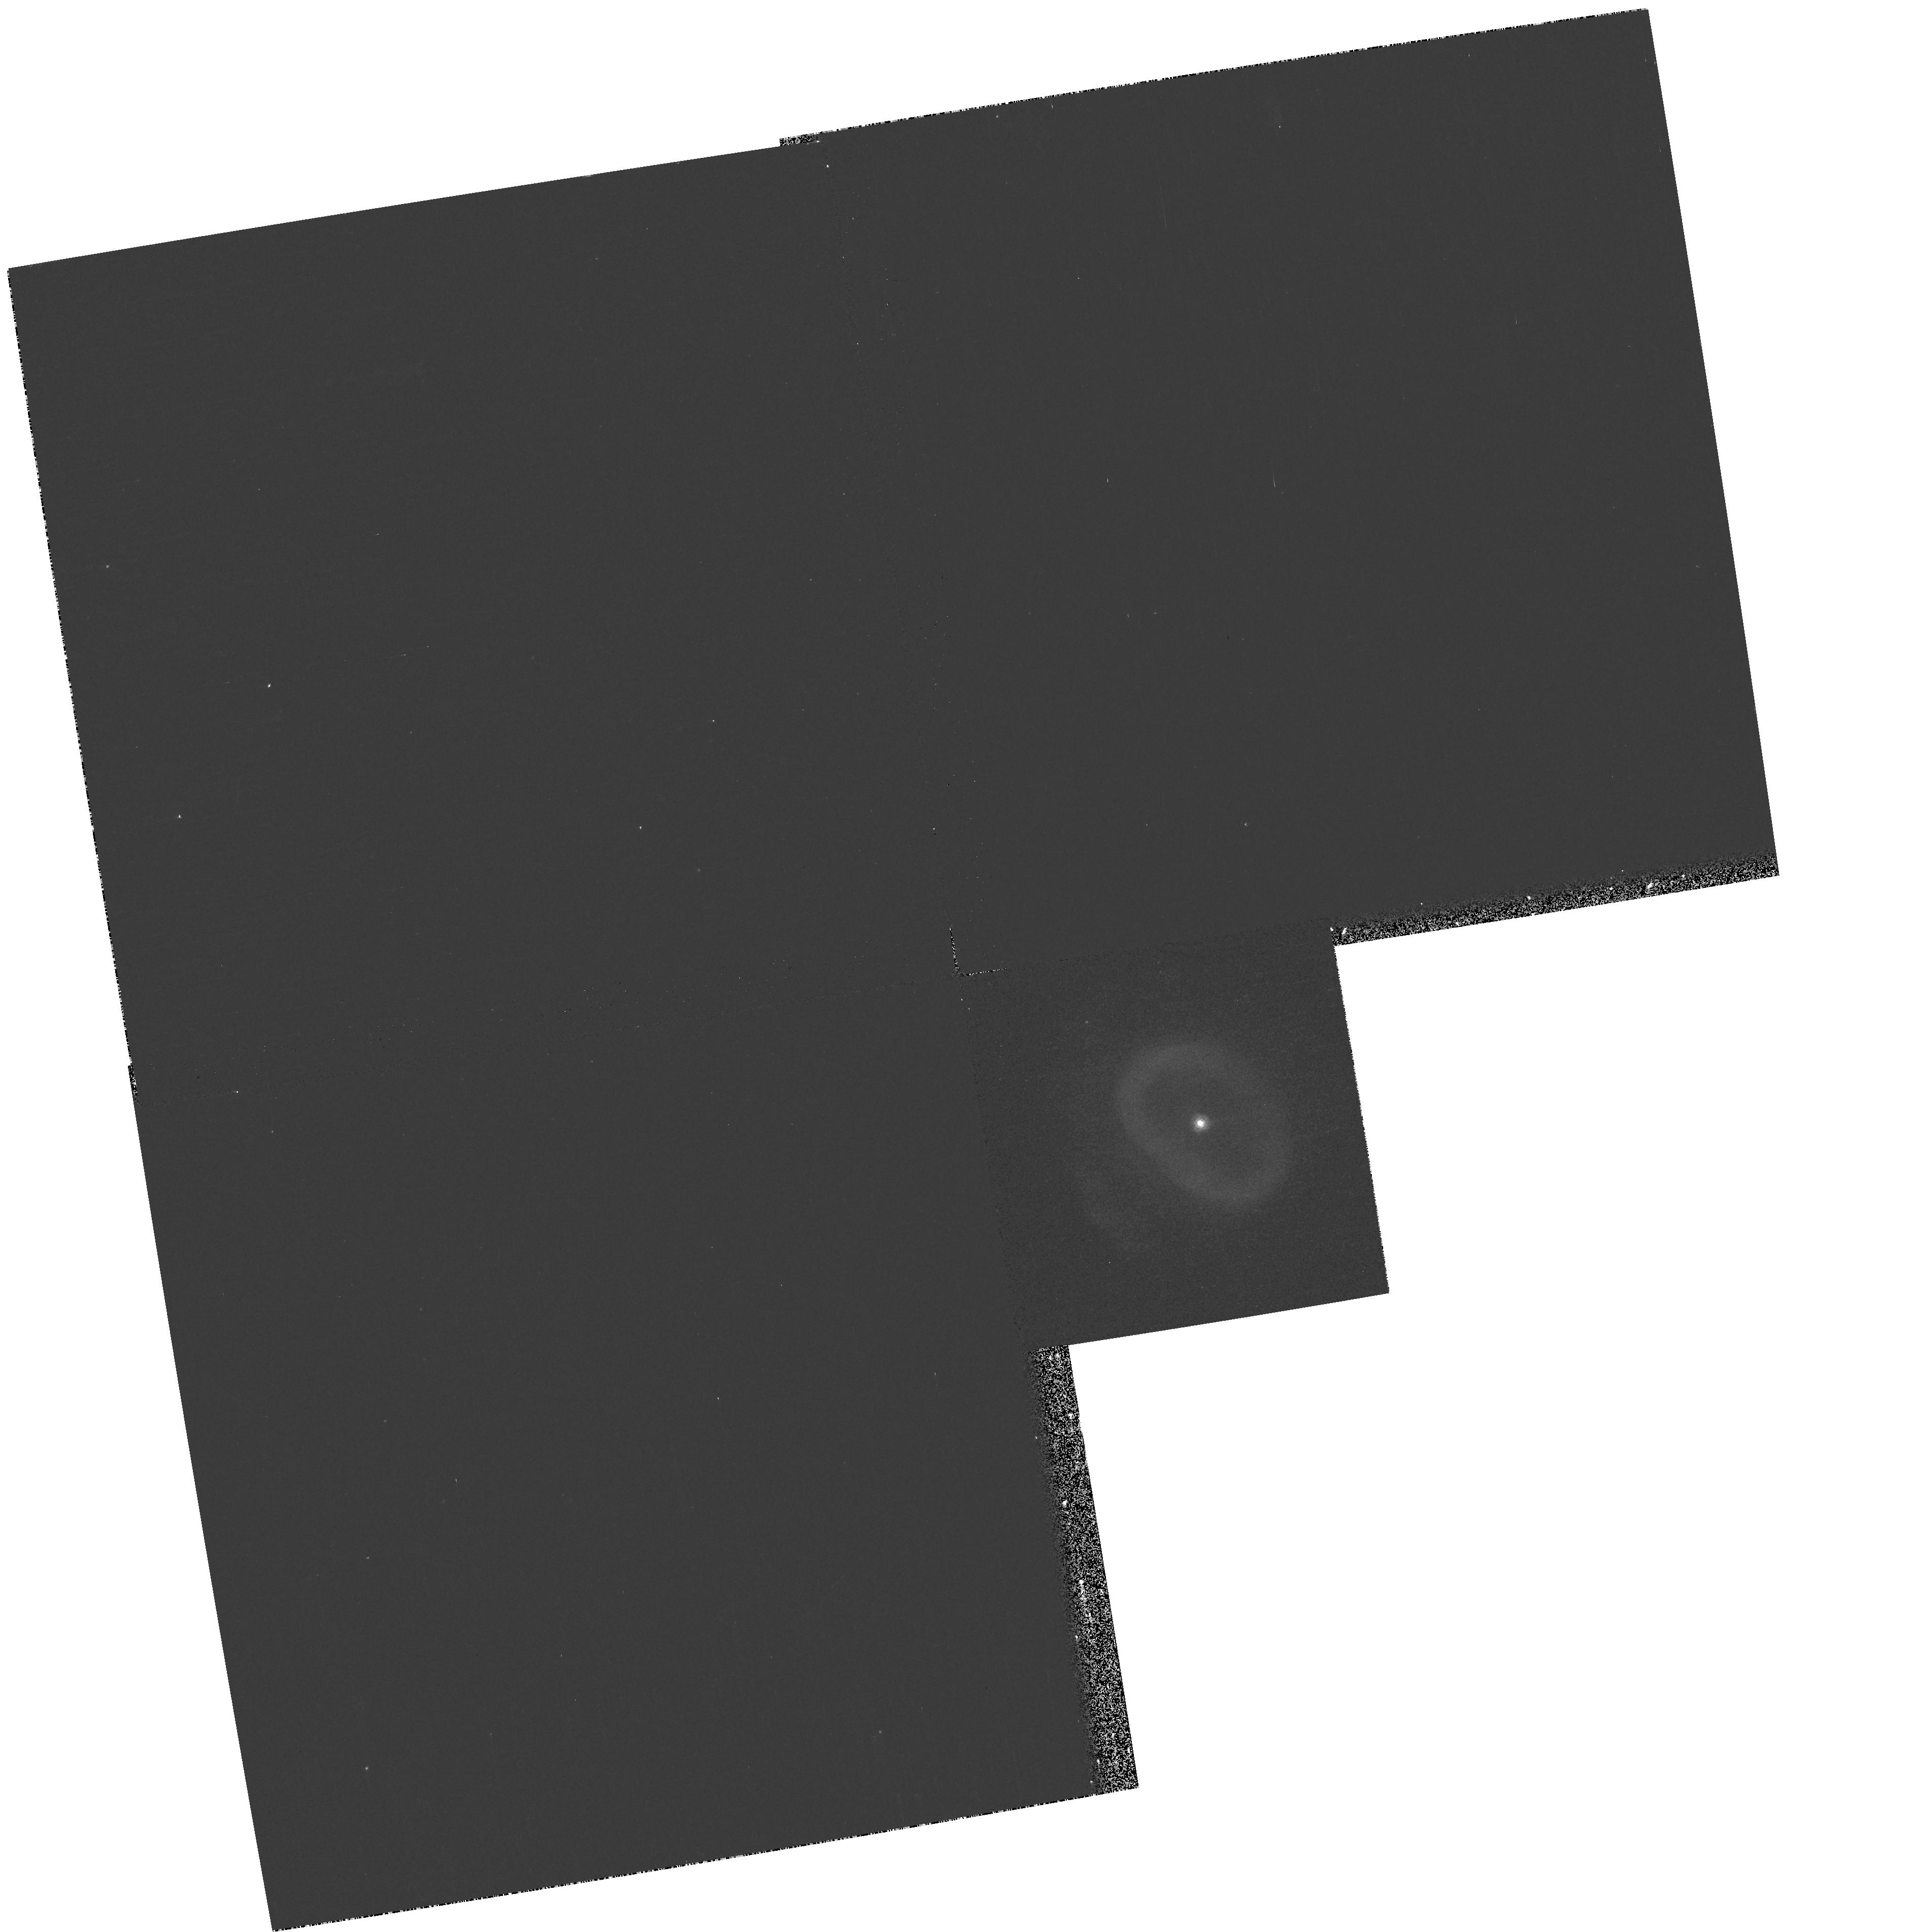
Target: NGC7662
Instrument: WFPC2/PC
Filter: F185W
Exposure: 10 min
Observation ID: hst_9740_09_wfpc2_pc_f185w_u8s109

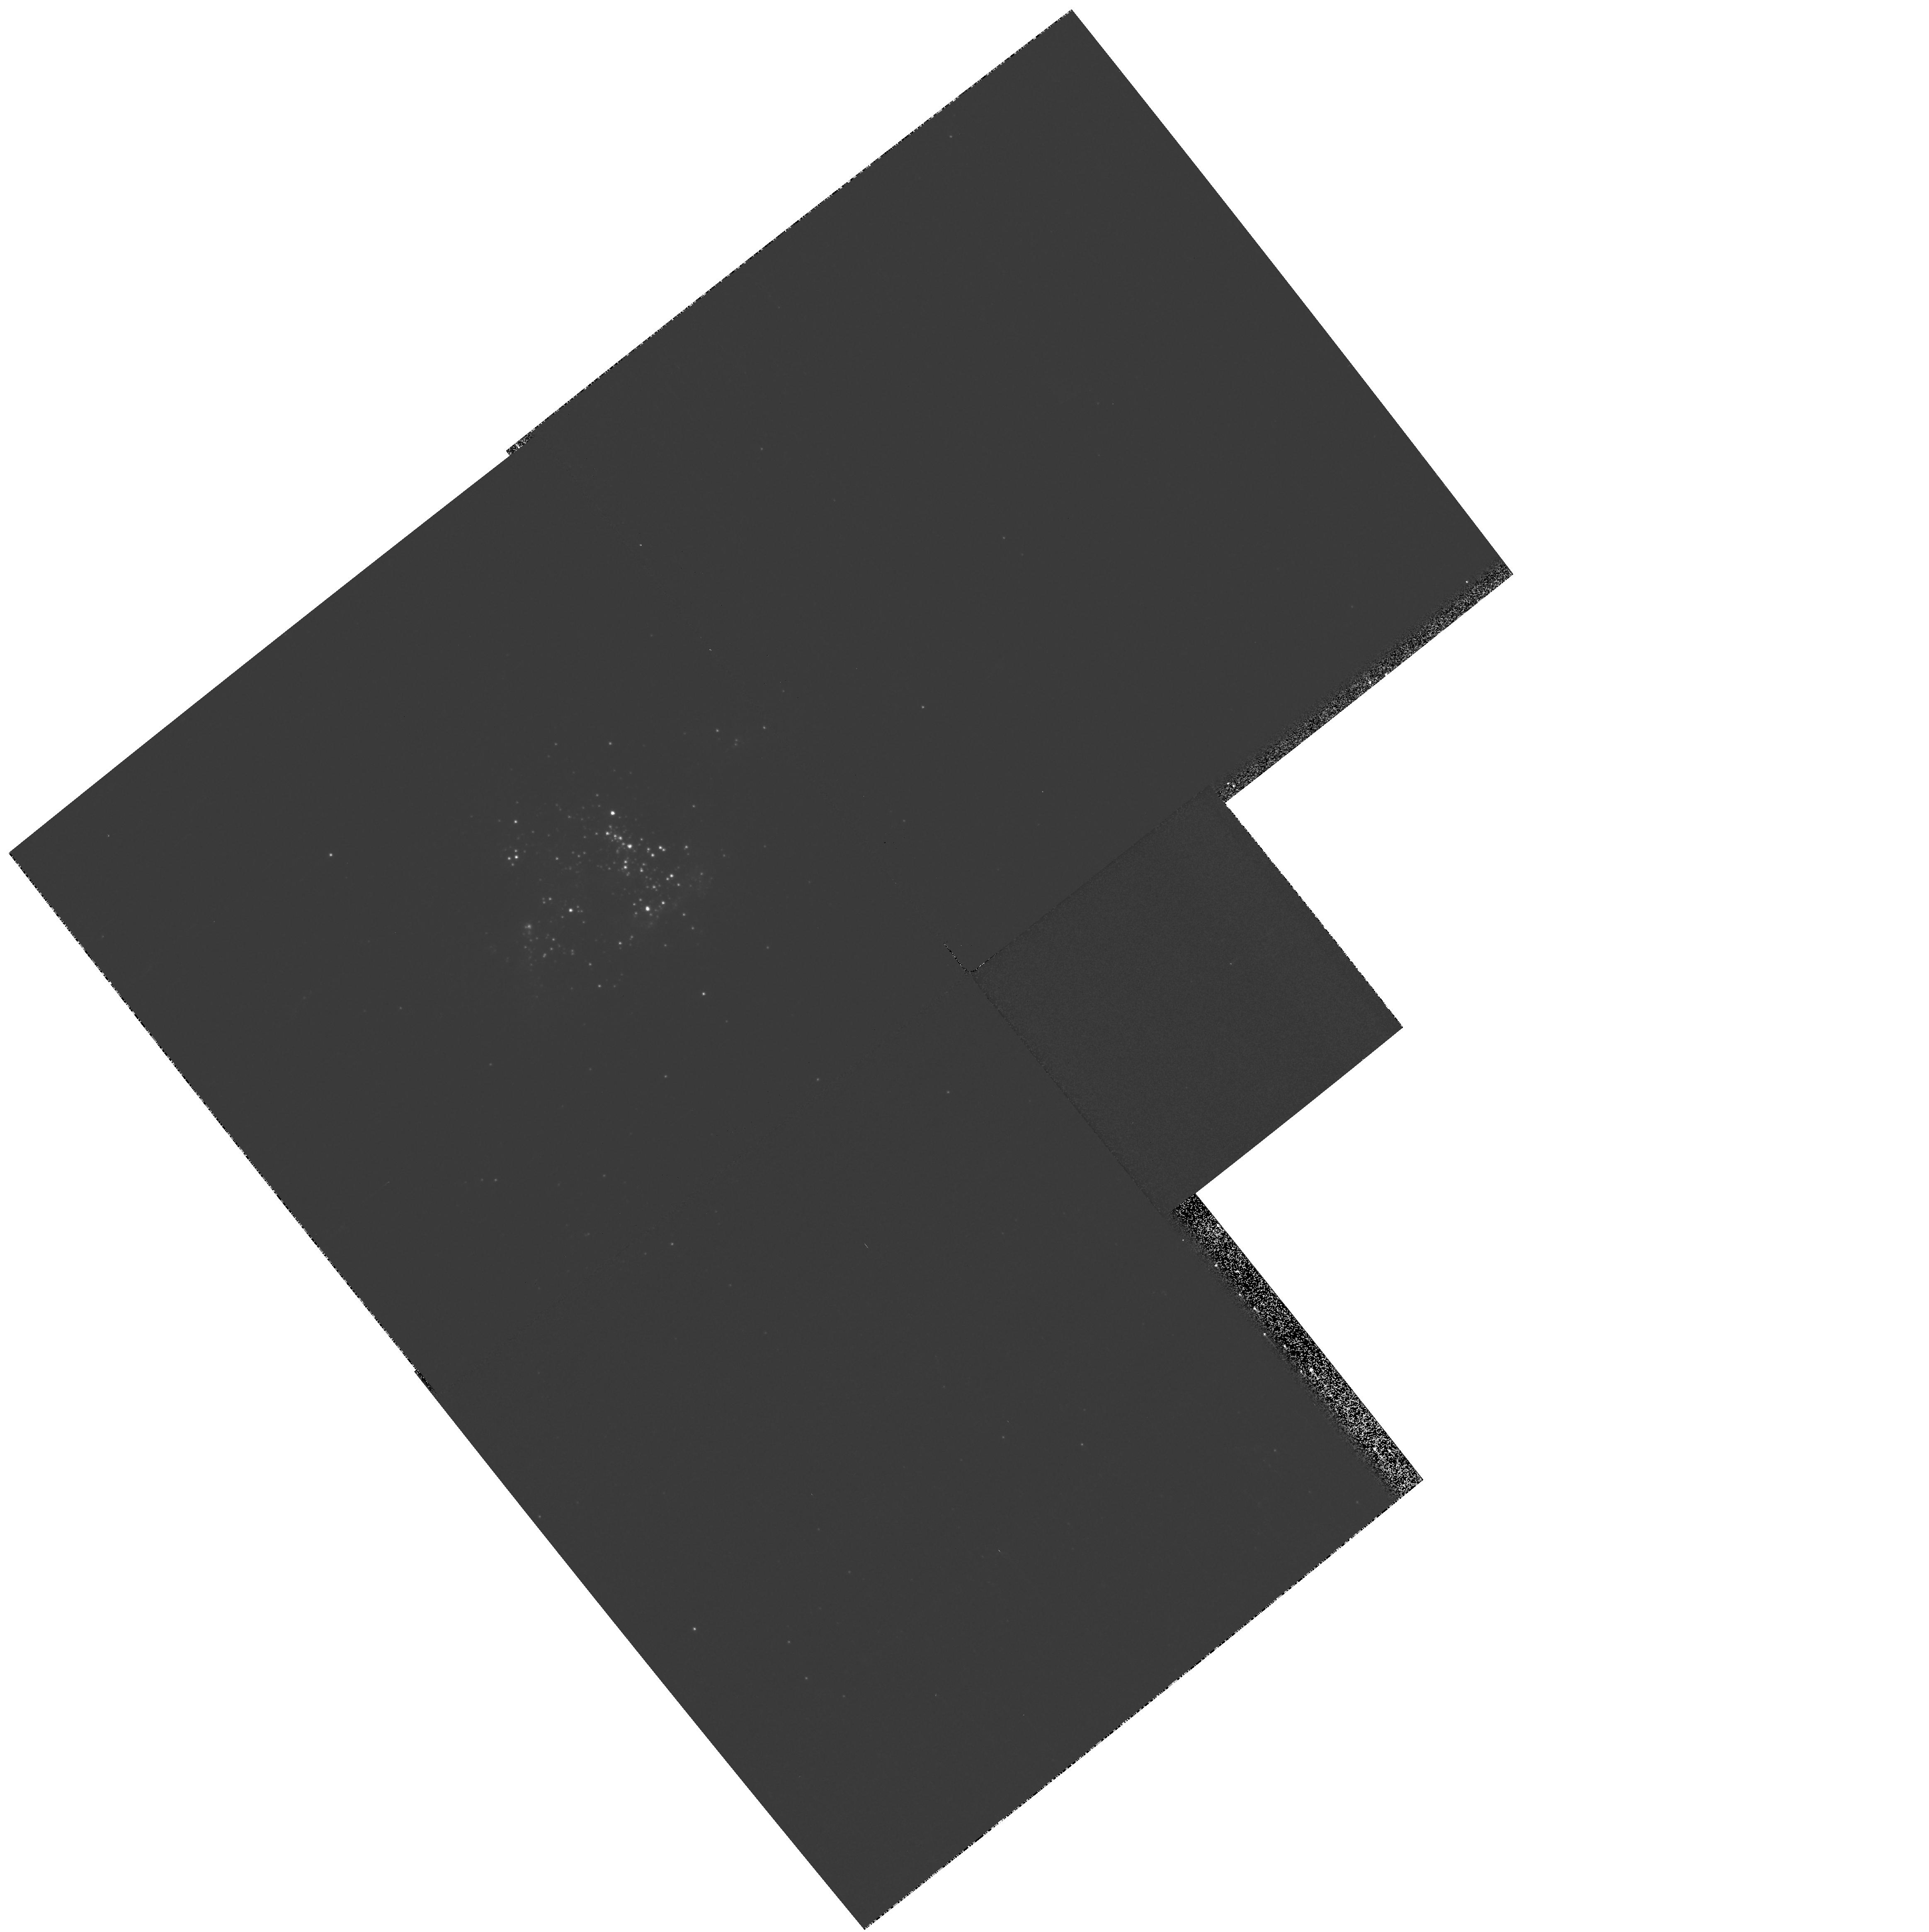
Target: NGC604
Instrument: WFPC2/PC
Filter: F300W
Exposure: 2 min
Observation ID: hst_9740_11_wfpc2_pc_f300w_u8s111

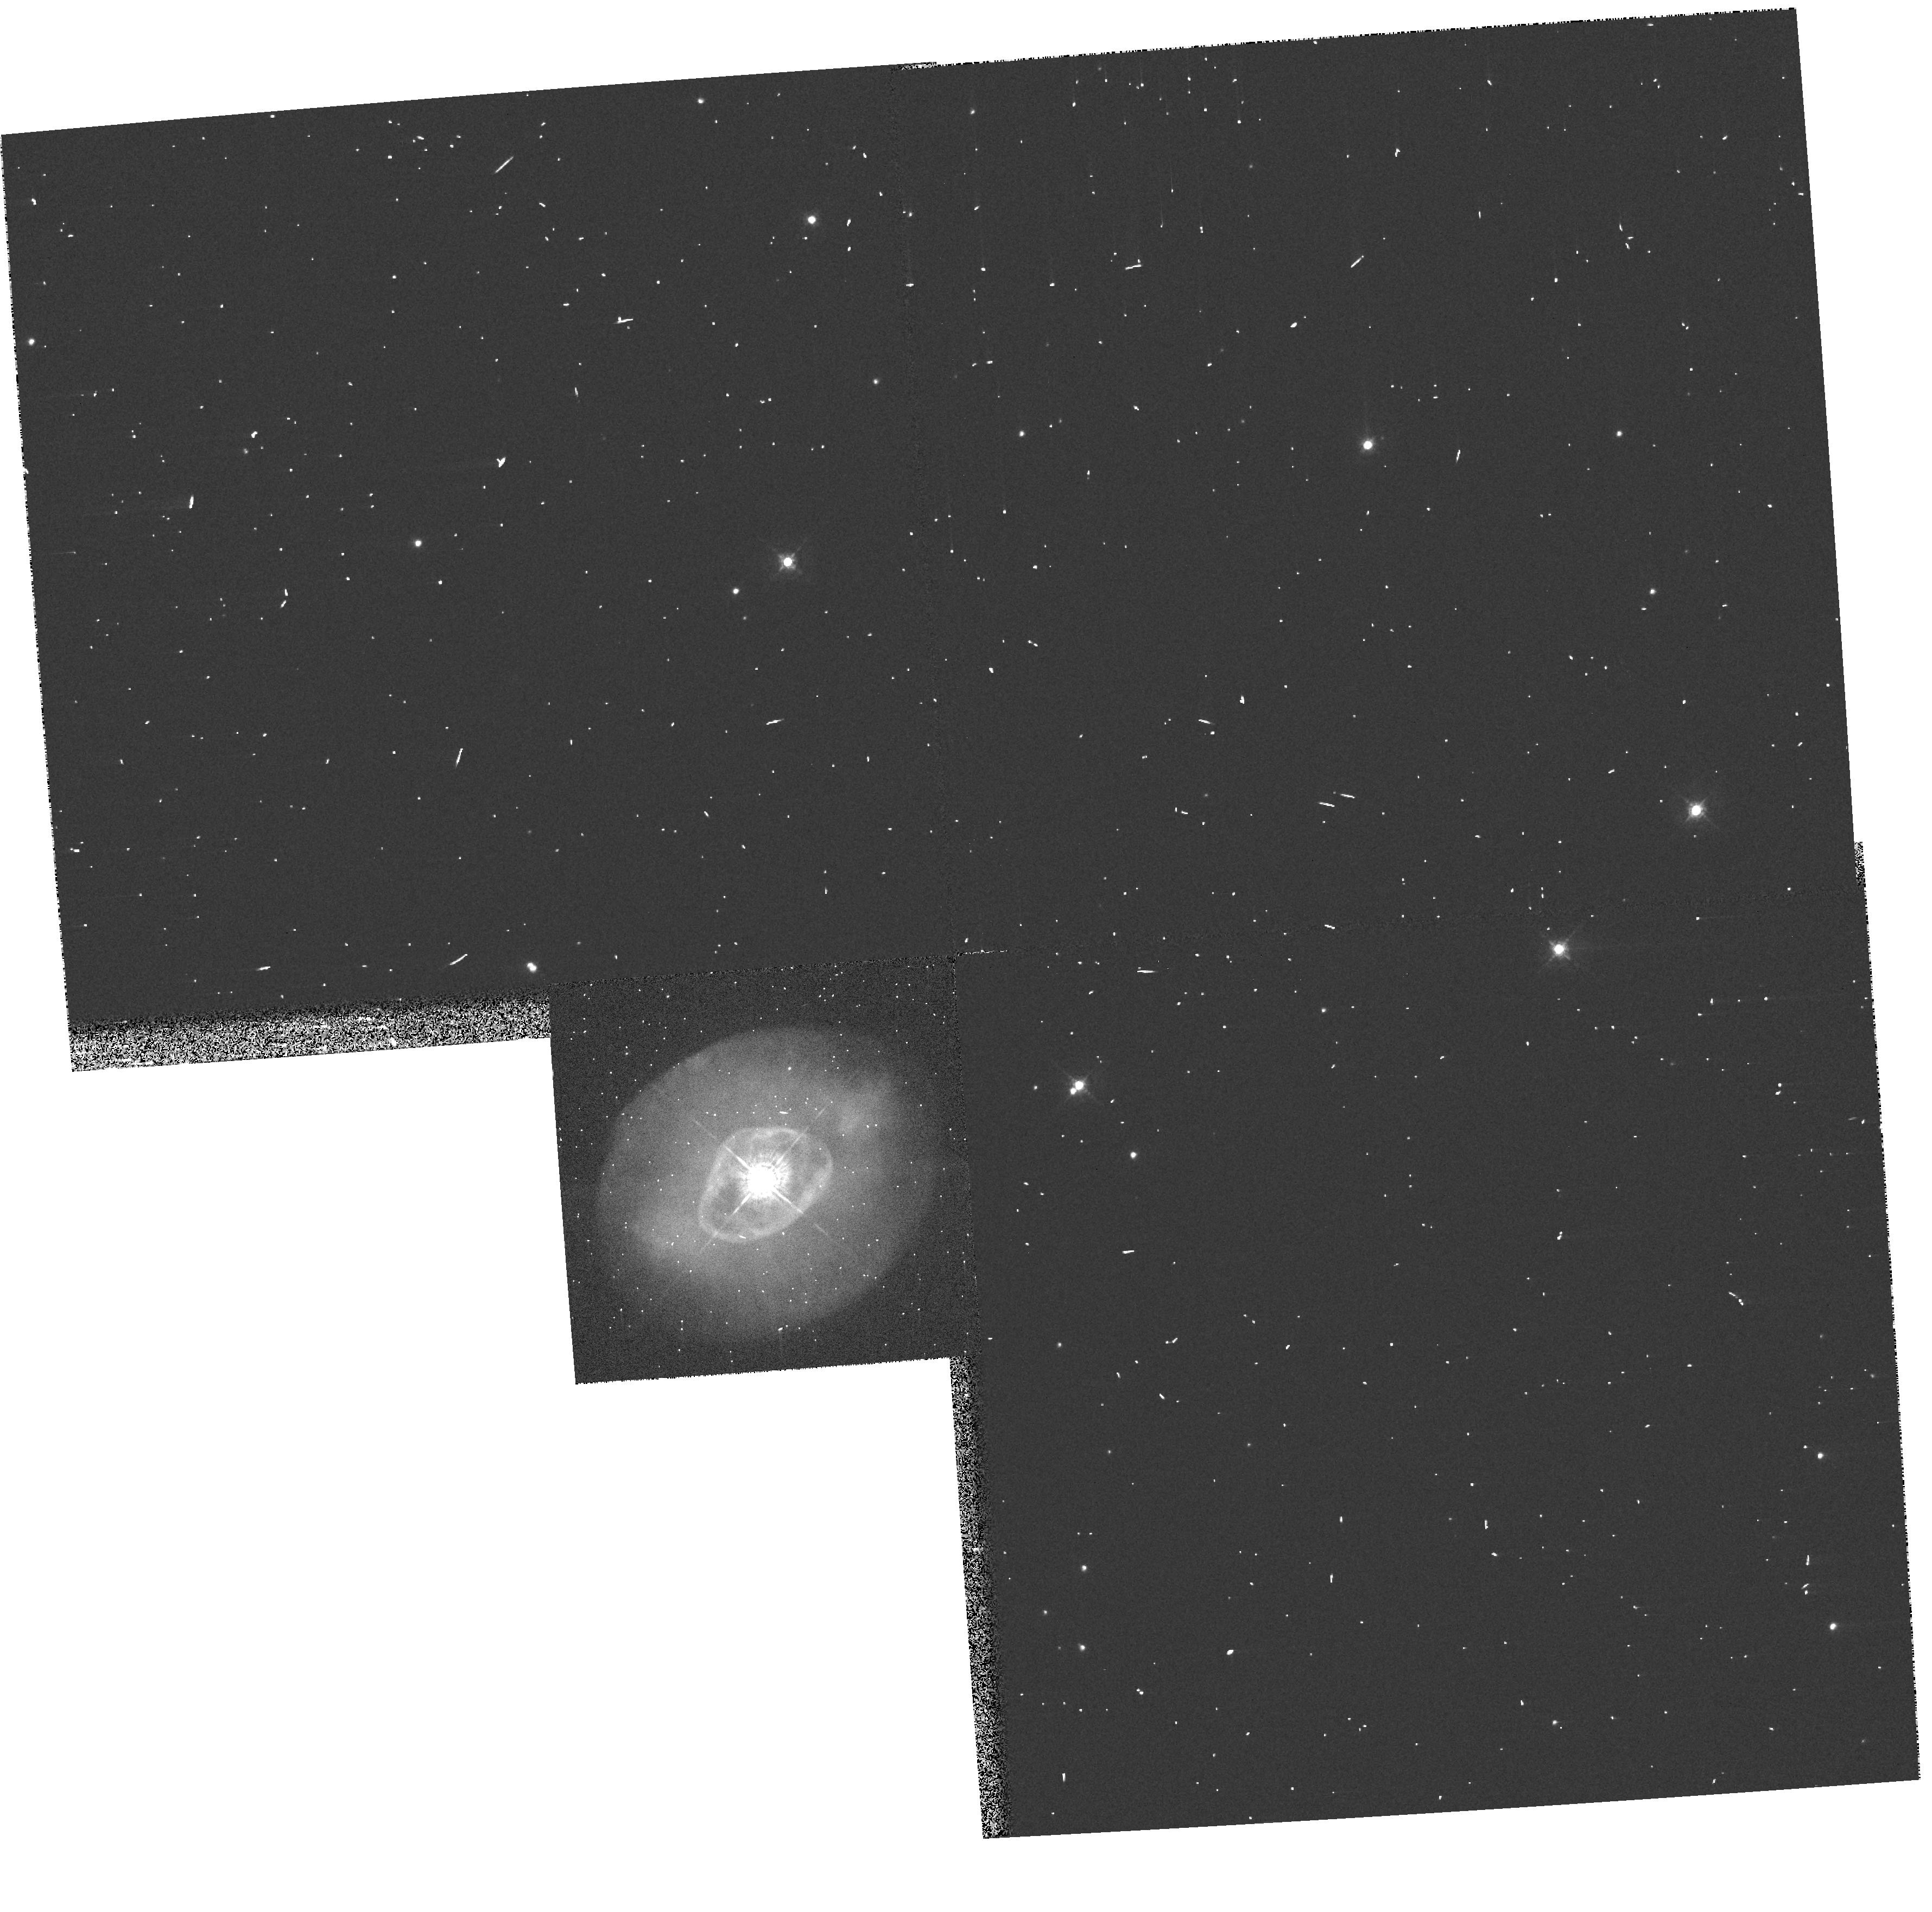
Target: NGC6826
Instrument: WFPC2/PC
Filter: F547M
Exposure: 1 min
Observation ID: hst_9740_07_wfpc2_pc_f547m_u8s107

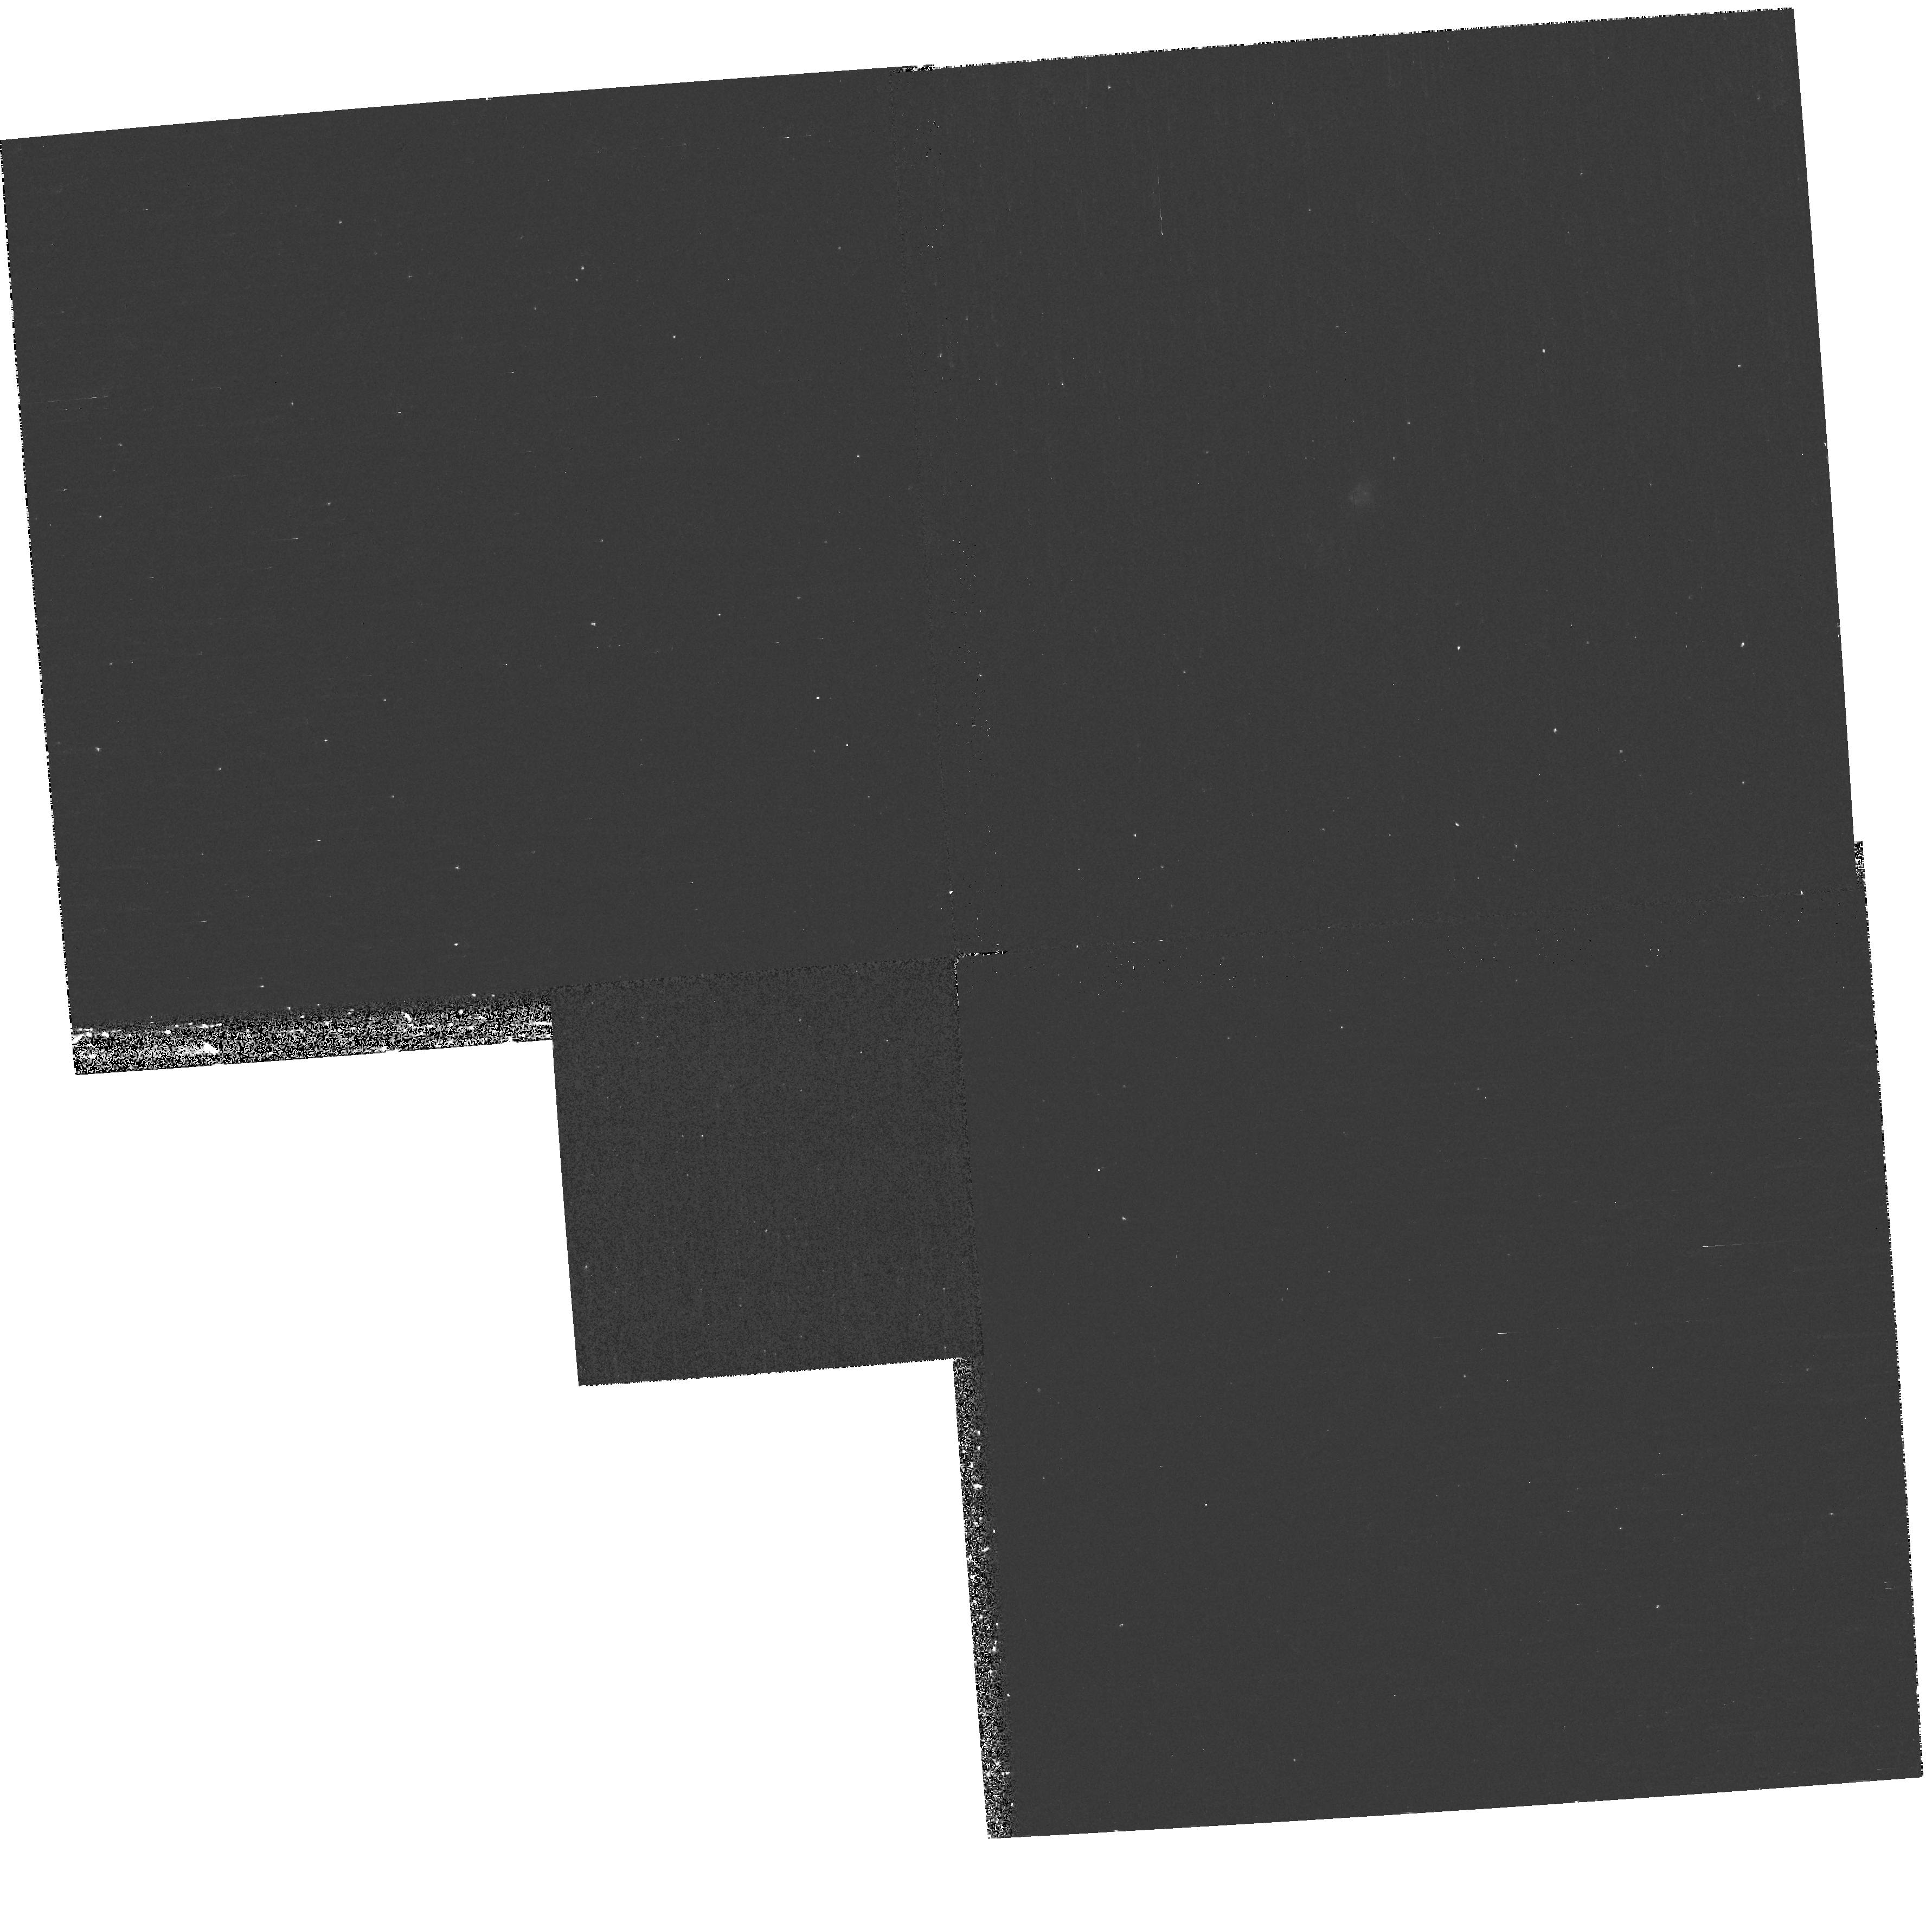
Target: IZW18
Instrument: WFPC2/PC
Filter: F185W
Exposure: 20 min
Observation ID: hst_9740_16_wfpc2_pc_f185w_u8s116

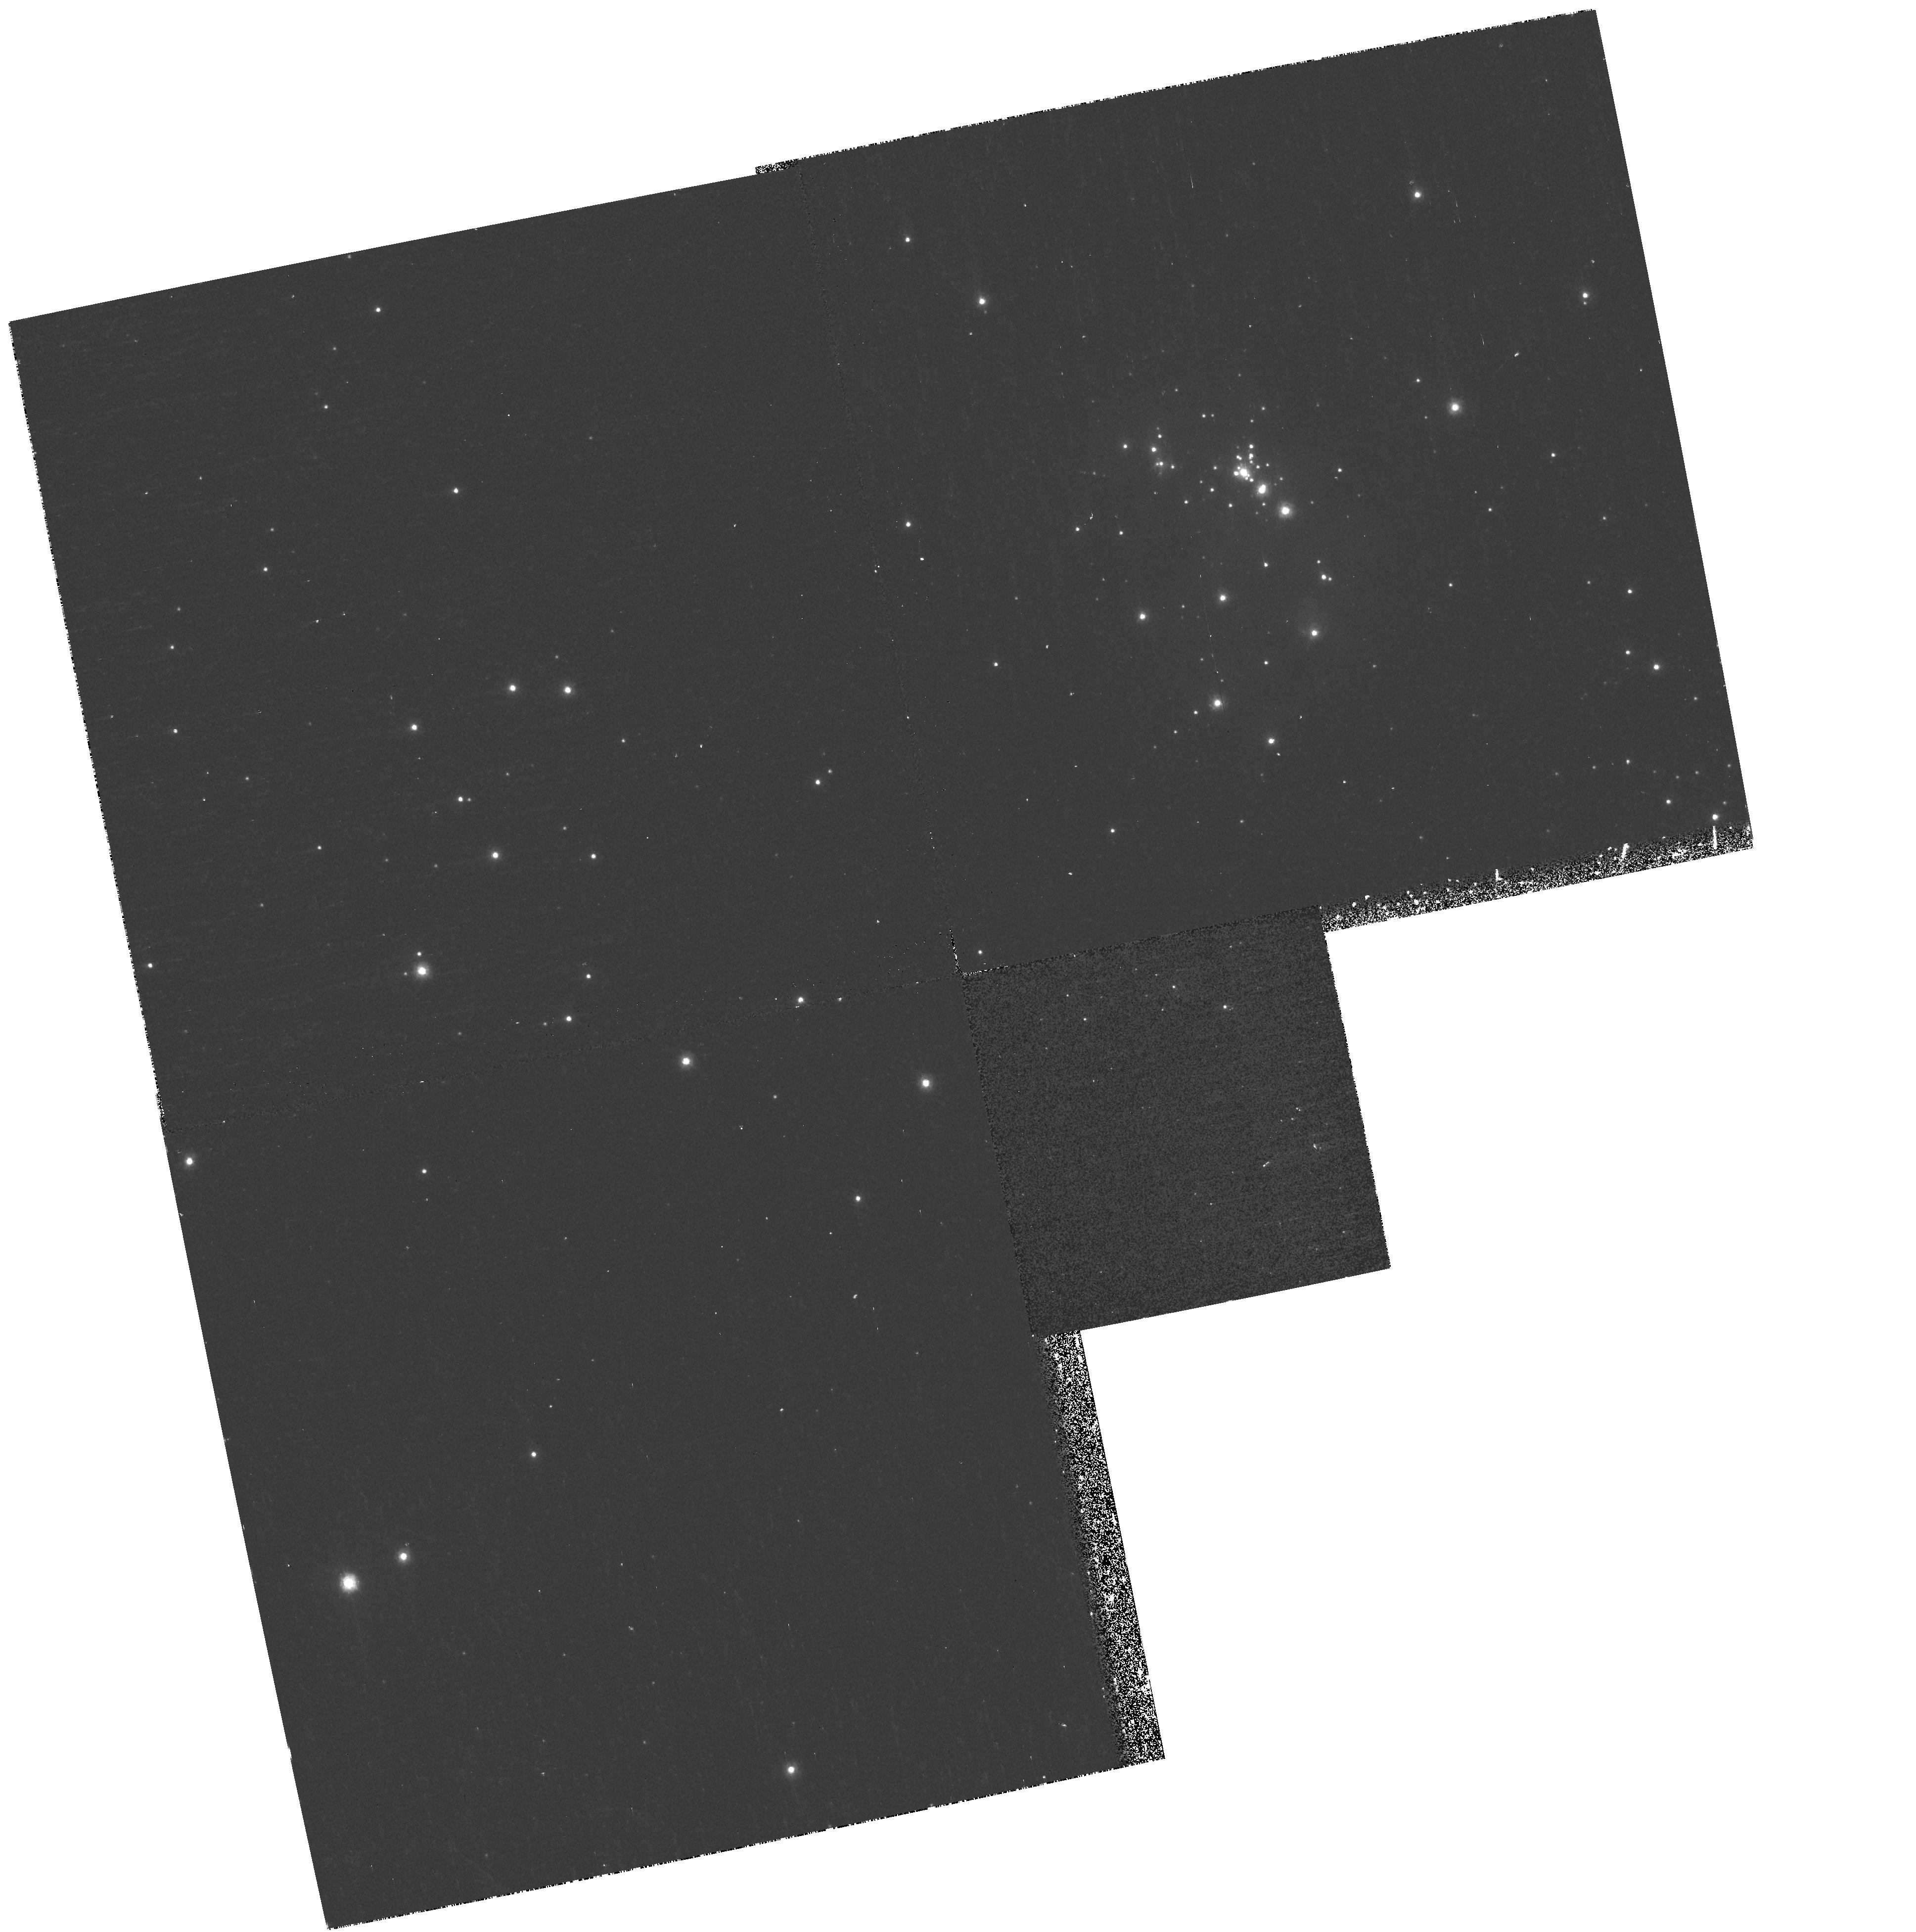
Target: LMCN160A
Instrument: WFPC2/PC
Filter: F185W
Exposure: 20 min
Observation ID: hst_9740_13_wfpc2_pc_f185w_u8s113

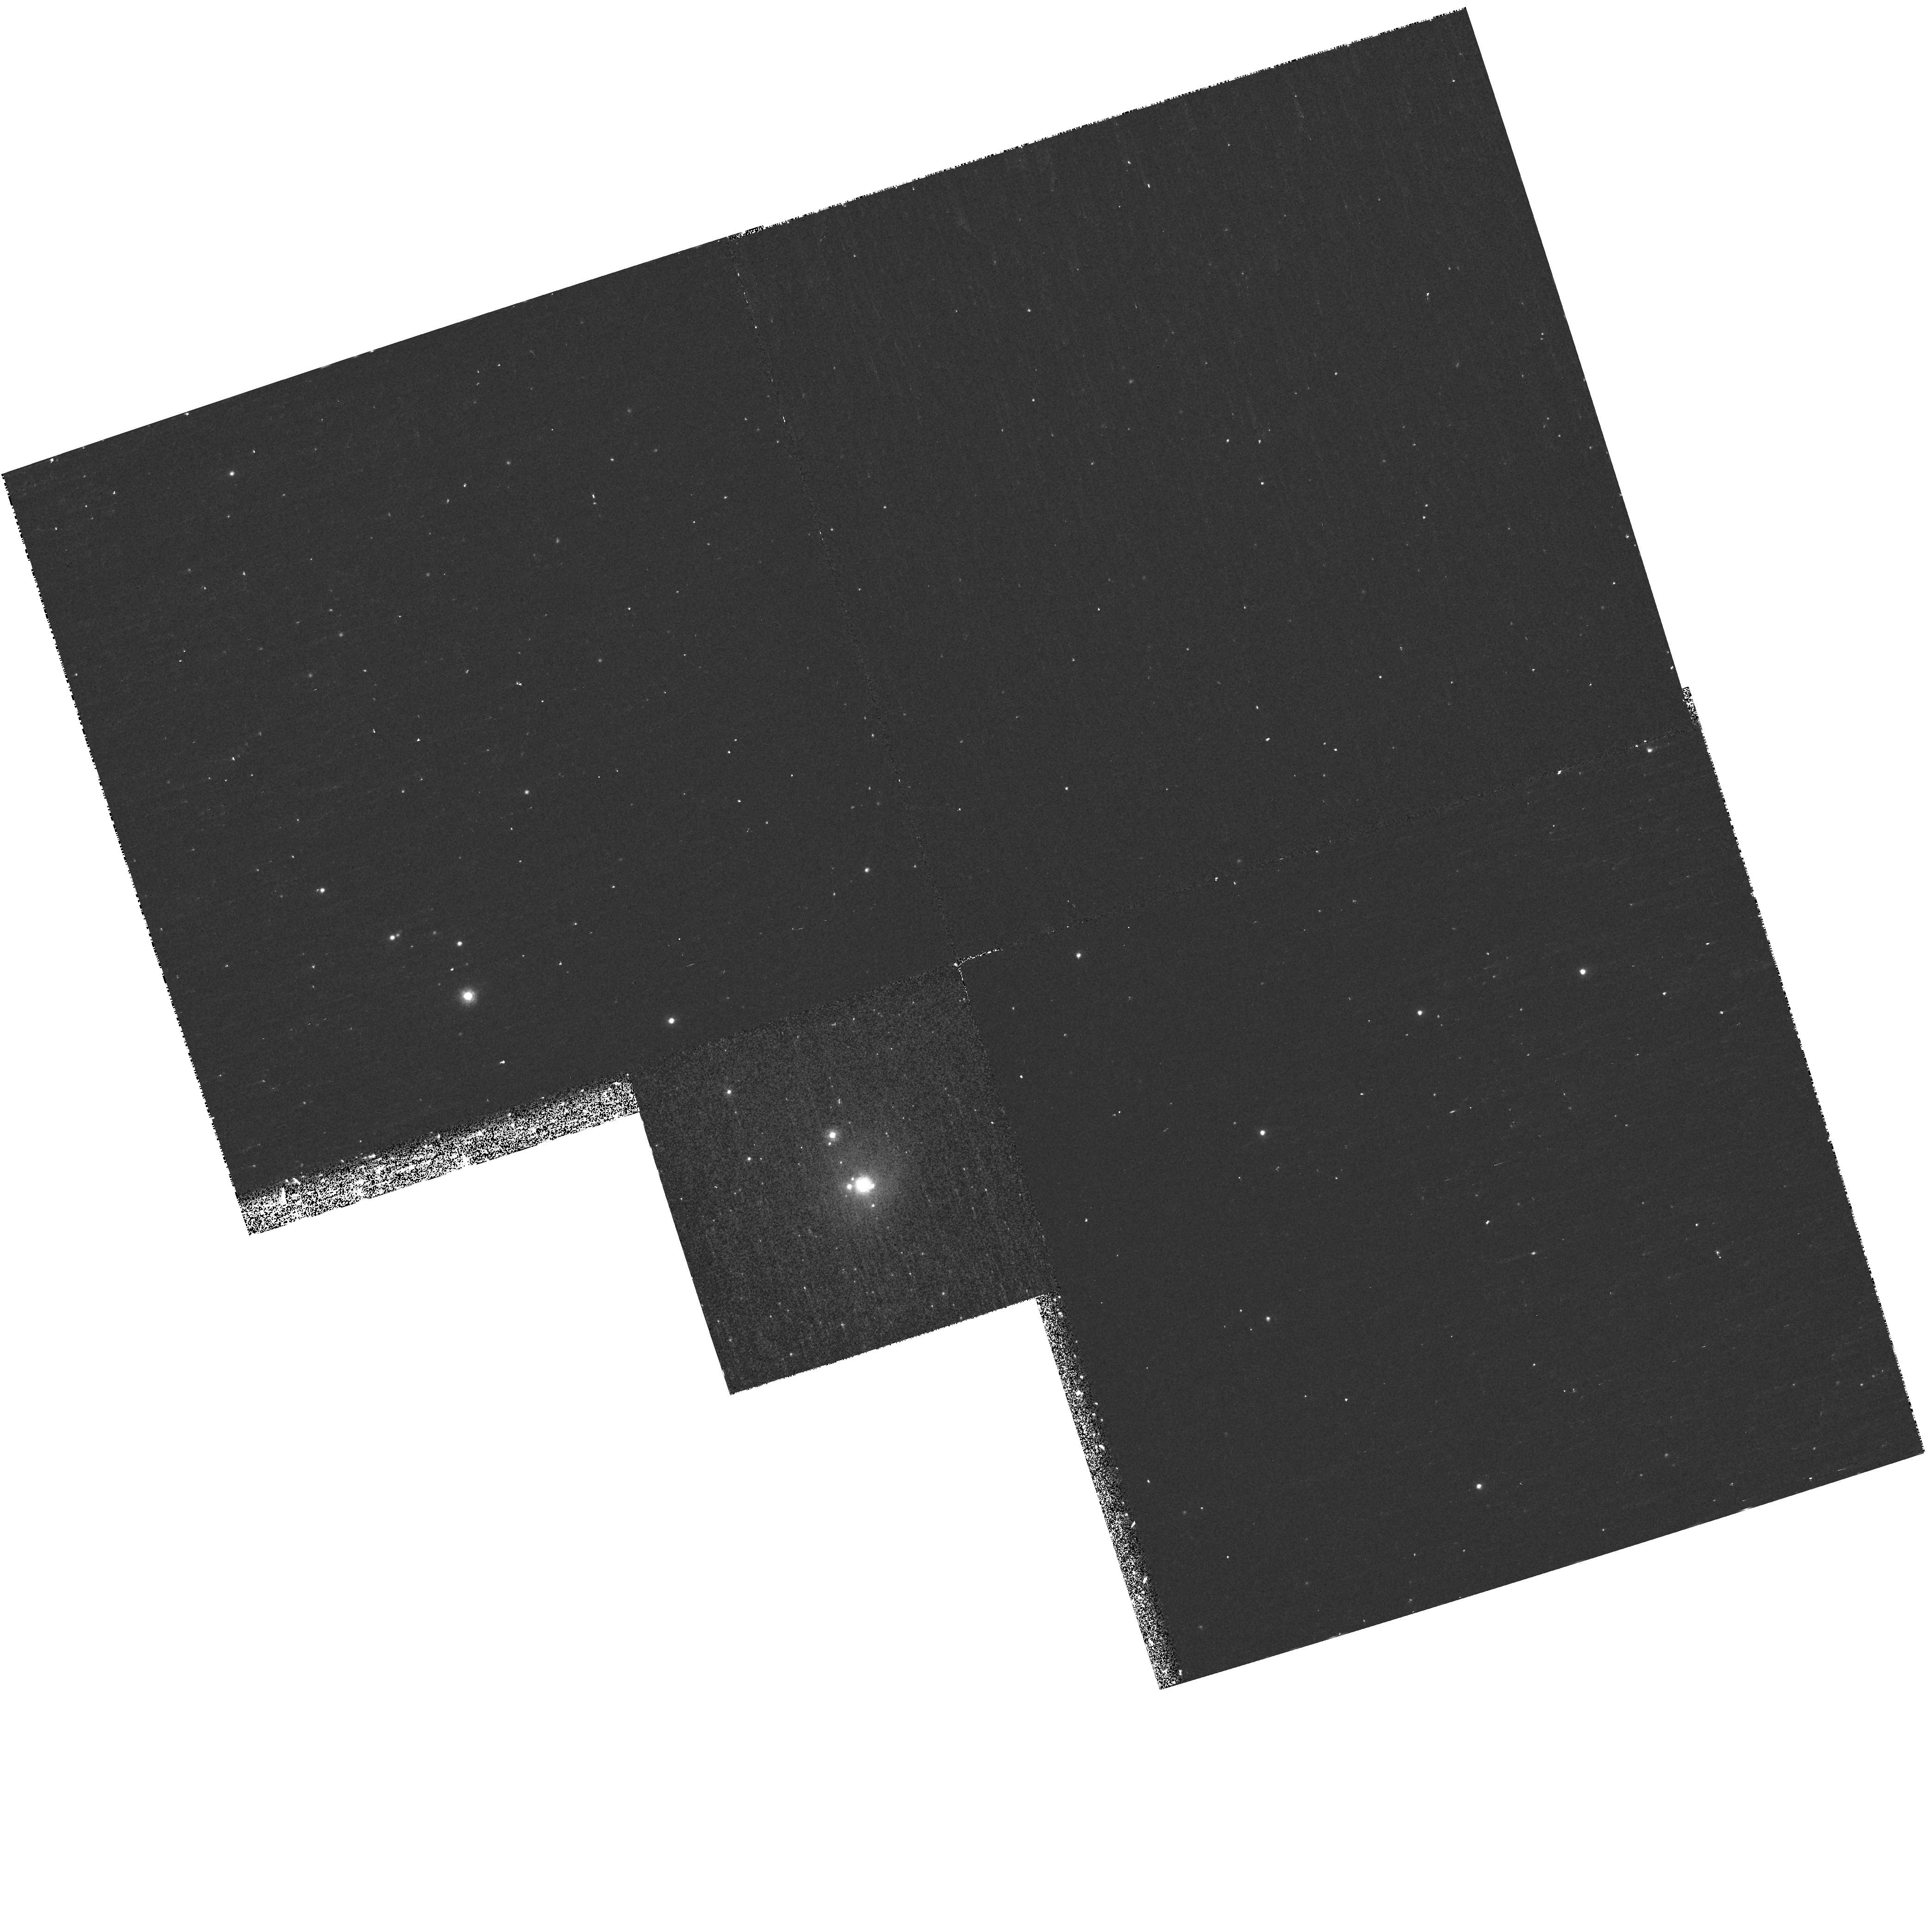
Target: SMCN81
Instrument: WFPC2/PC
Filter: F185W
Exposure: 20 min
Observation ID: hst_9740_10_wfpc2_pc_f185w_u8s110

CIII] Imagery of Planetary Nebulae and HII Regions -- A Snap Program (PI: Dufour, Reginald J.)

We propose to undertake a SNAP program of WFPC2 imagery of several planetary nebulae and extragalactic HII regions with the F185W filter to study the spatial variation of the CIII] 1909 Angstrom emission lines across the nebulae. Much of our current knowledge of carbon abundances in planetary nebulae and HII regions are based on UV spectroscopic observations of this line yet there have not been any studies of its spatial variations in nebulae compared to several of the prominent optical lines (e.g. [OIII] 5007 Angstroms). Such observations, coupled with photoionization modeling of the nebulae, will enable us to assess the utility of using the CIII] line in abundance calculations of C/O and C/H in nebulae and possibly permit improved empirical emission-line diagnostic techniques for ionization corrections to get the elemental carbon abundances from C++/O++ observations based on CIII]/[OIII] 1909/5007. We also plan to study the spatial variation of the CIII] 1909 Angstrom collisionally excited lines against the CII 4267 Angstrom permitted line in many of the nebulae using previous and planned ground-based longslit echelle spectroscopy coupled with the HST WFPC2 F185W imagery.